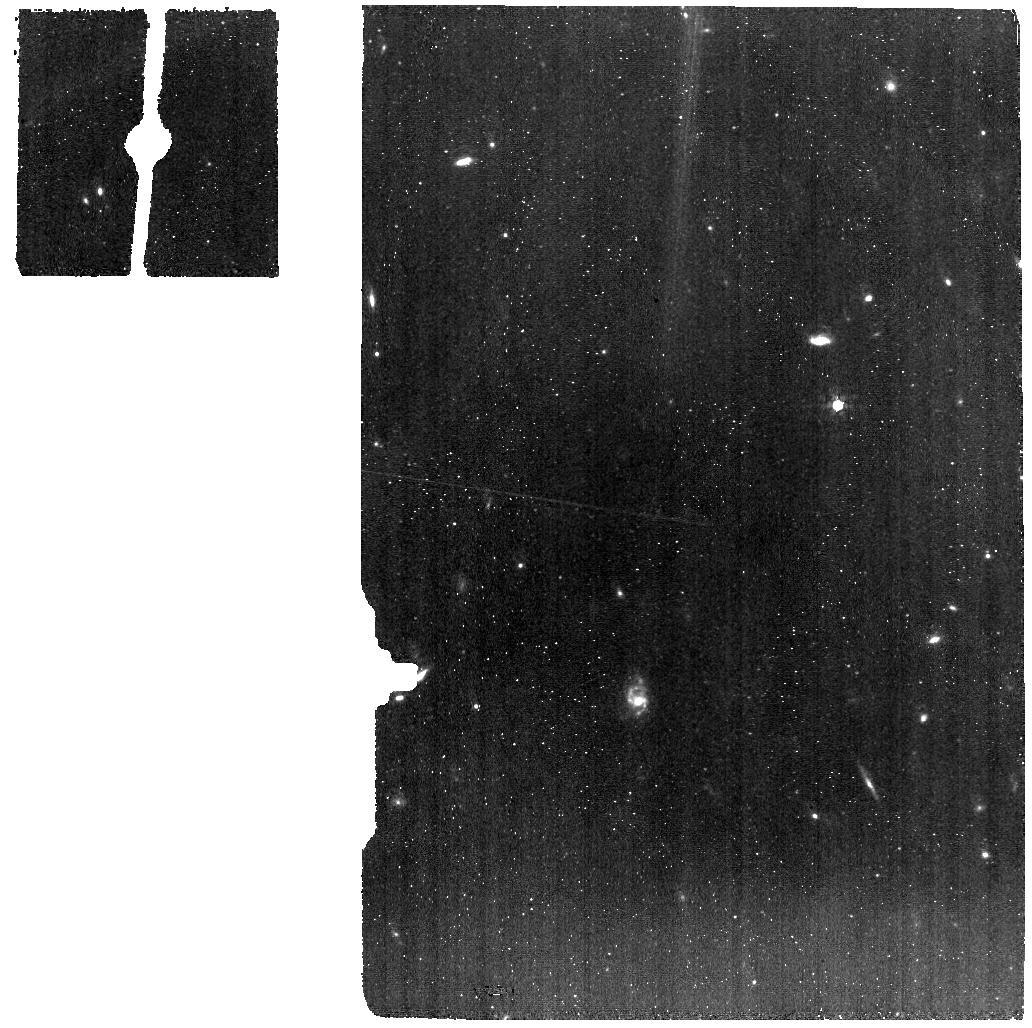
Target: IRAS-11119+3257-BG. Instrument: MIRI. Filter: F770W. Exposure: 22 min. Observation ID: jw03869-o022_t024_miri_f770w

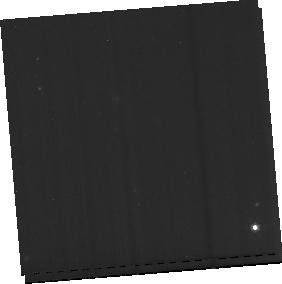
Target: IRAS-F20100-4156-BG. Instrument: MIRI. Filter: F770W. Exposure: 57 min. Observation ID: jw03869-o016_t018_miri_f770w-sub256

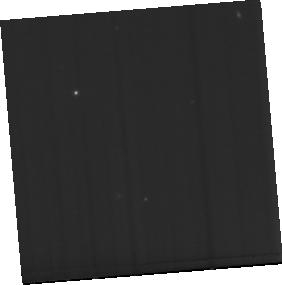
Target: IRAS-F20100-4156. Instrument: MIRI. Filter: F770W. Exposure: 1.9 h. Observation ID: jw03869-o015_t017_miri_f770w-sub256

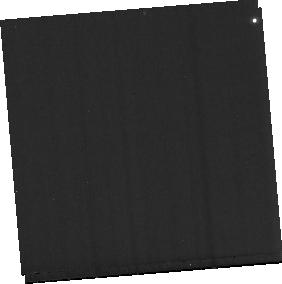
Target: IRAS-F23365+3604-BG. Instrument: MIRI. Filter: F770W. Exposure: 30 min. Observation ID: jw03869-o020_t022_miri_f770w-sub256

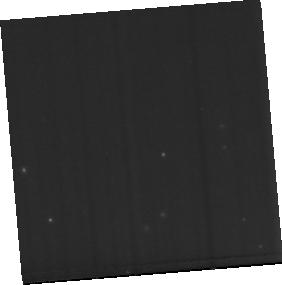
Target: IRAS-F14378-3651. Instrument: MIRI. Filter: F770W. Exposure: 1 h. Observation ID: jw03869-o013_t015_miri_f770w-sub256

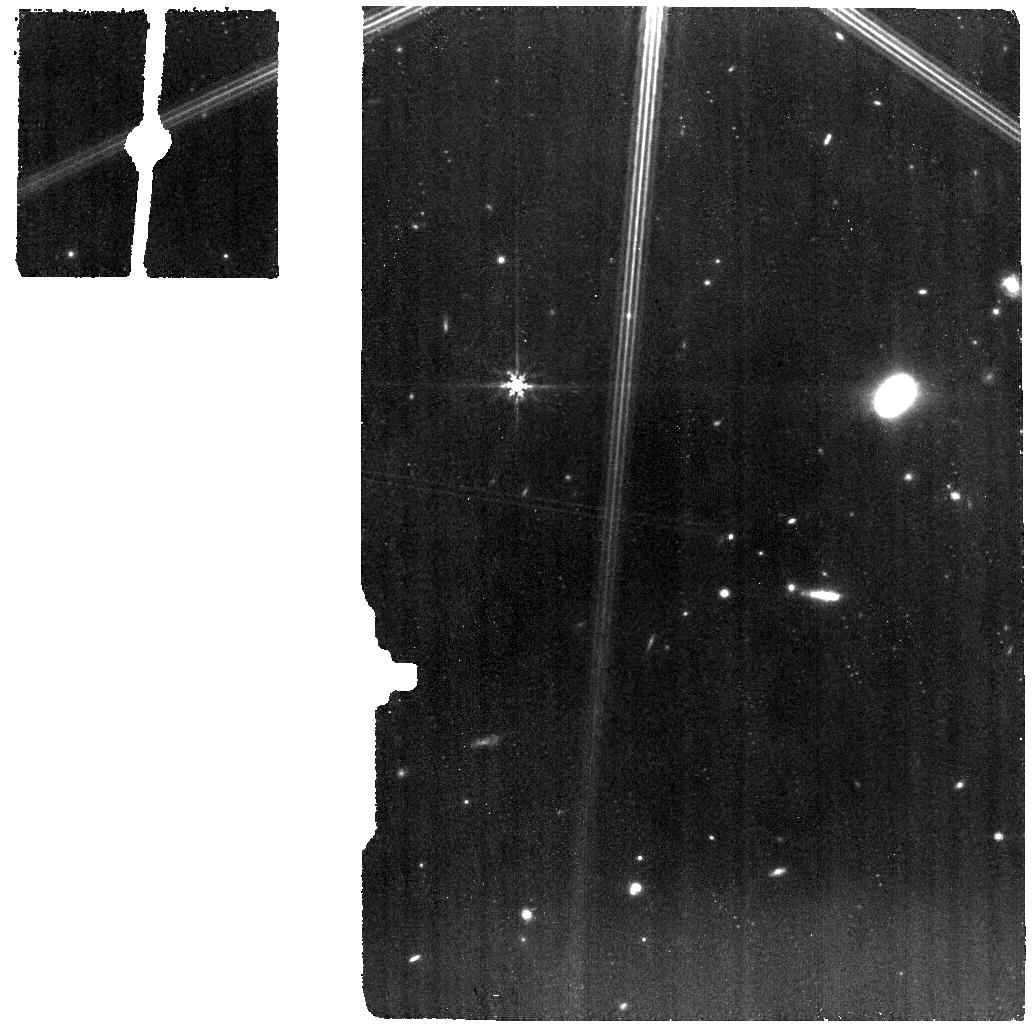
Target: IRAS-F08572+3915-BG. Instrument: MIRI. Filter: F770W. Exposure: 22 min. Observation ID: jw03869-o006_t007_miri_f770w

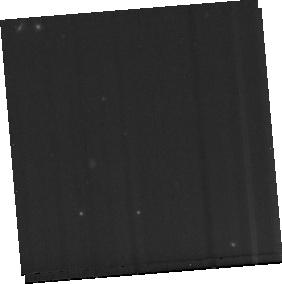
Target: IRAS-F03158+4227-BG. Instrument: MIRI. Filter: F770W. Exposure: 57 min. Observation ID: jw03869-o002_t002_miri_f770w-sub256

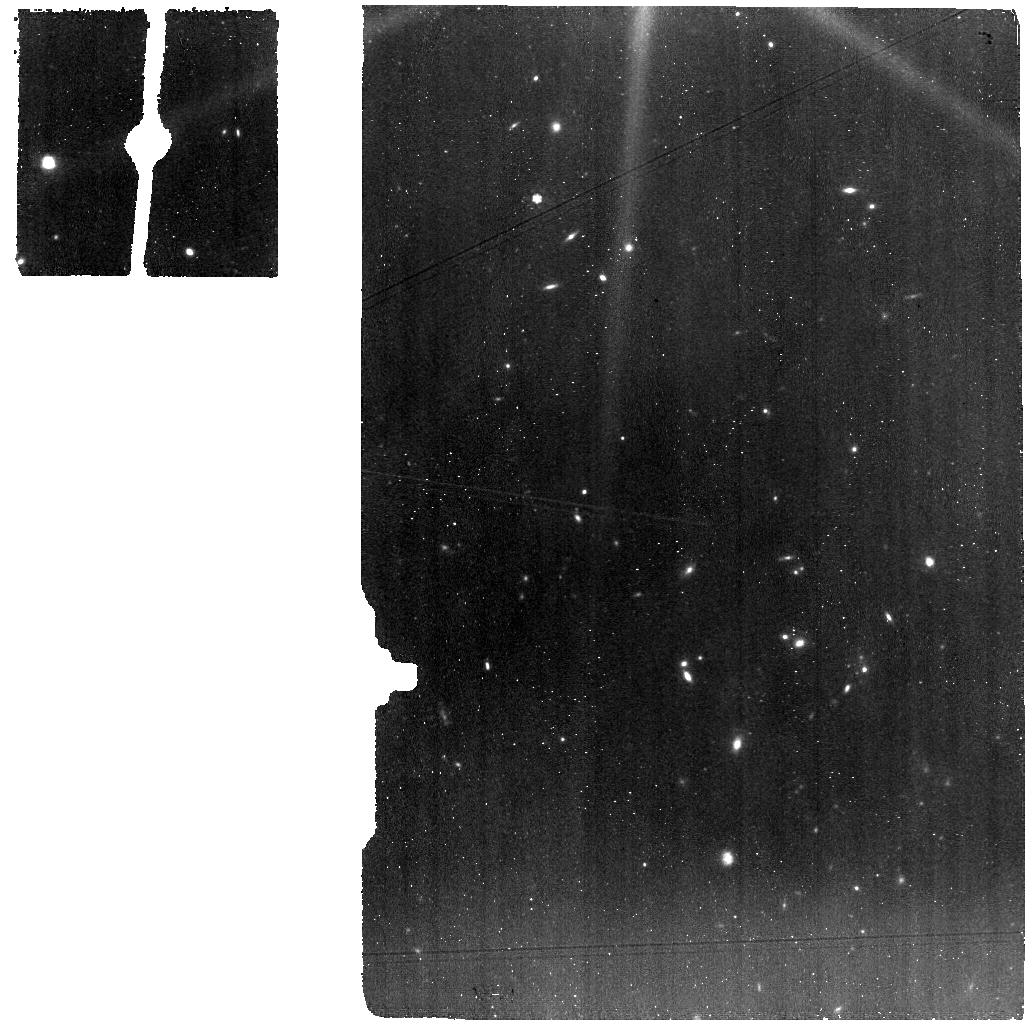
Target: IRAS-F10565+2448-BG. Instrument: MIRI. Filter: F770W. Exposure: 34 min. Observation ID: jw03869-o008_t009_miri_f770w

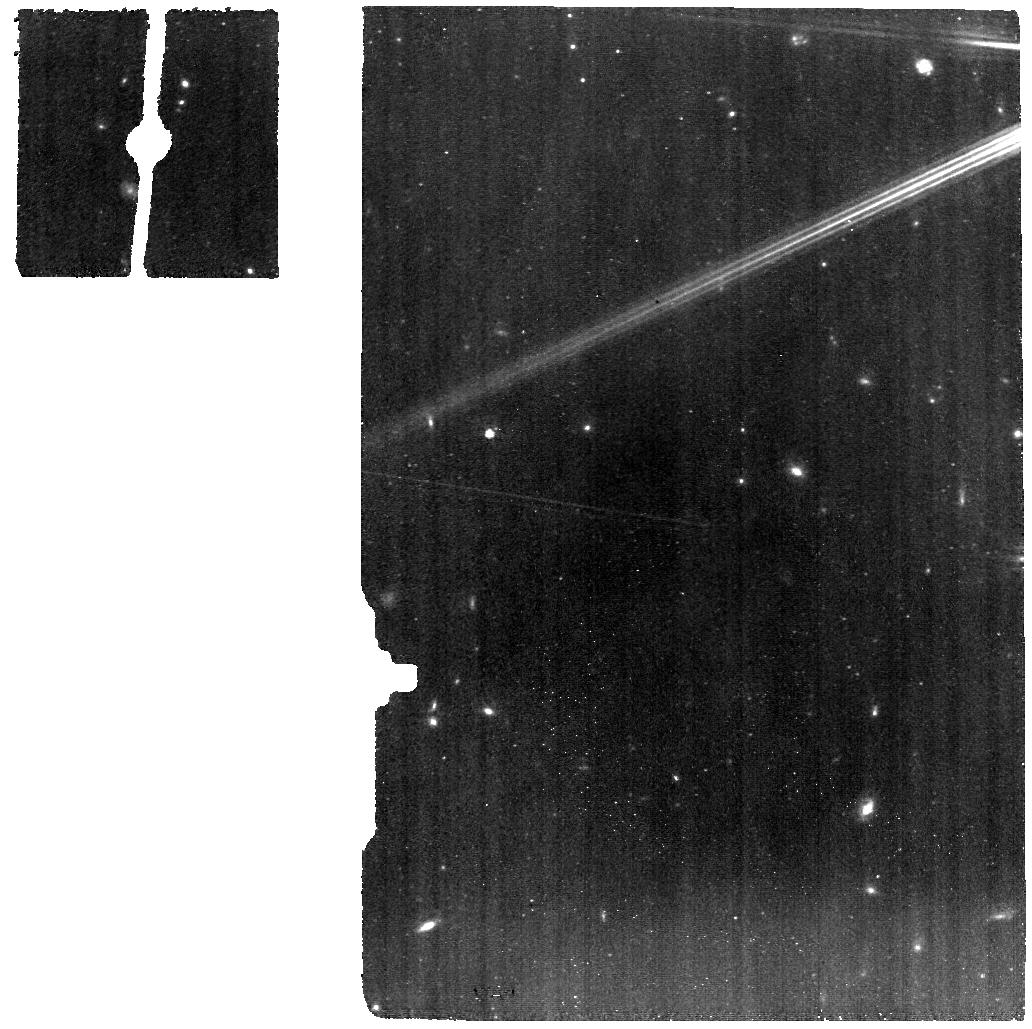
Target: IRAS-F08572+3915-NW. Instrument: MIRI. Filter: F770W. Exposure: 45 min. Observation ID: jw03869-o005_t005_miri_f770w

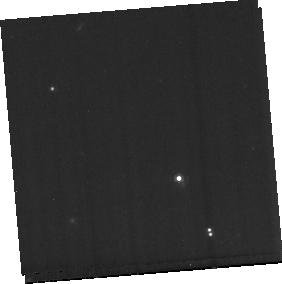
Target: IRAS-F14378-3651-BG. Instrument: MIRI. Filter: F770W. Exposure: 30 min. Observation ID: jw03869-o014_t016_miri_f770w-sub256

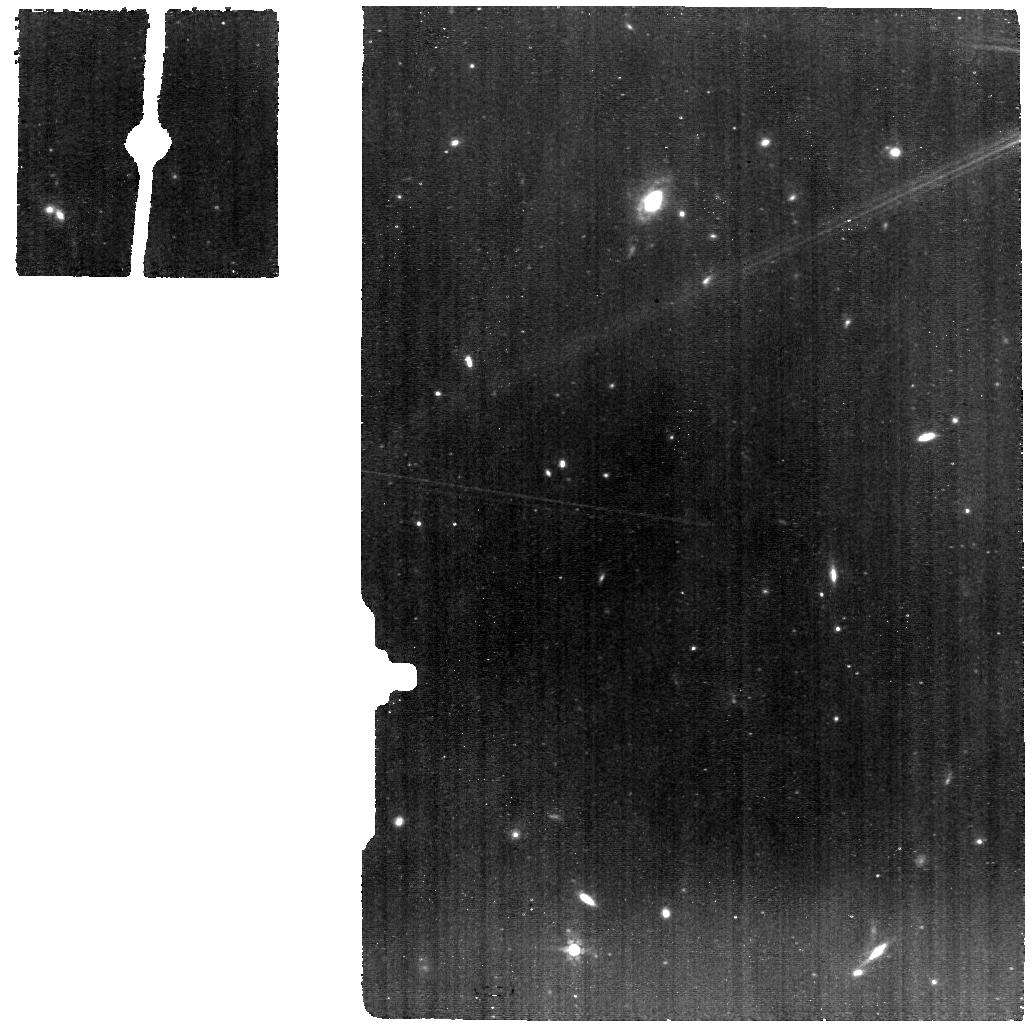
Target: IRAS-11119+3257. Instrument: MIRI. Filter: F770W. Exposure: 45 min. Observation ID: jw03869-o021_t023_miri_f770w

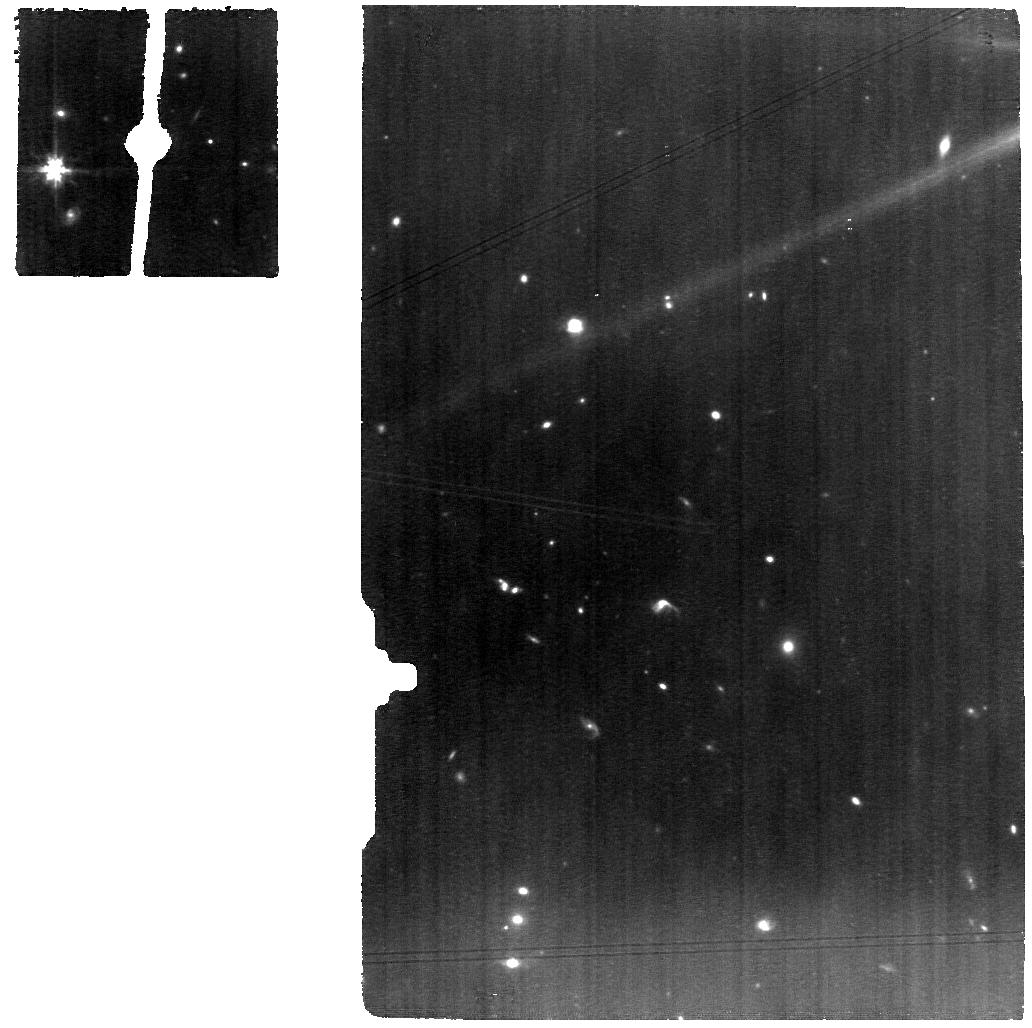
Target: IRAS-F10565+2448. Instrument: MIRI. Filter: F770W. Exposure: 1.1 h. Observation ID: jw03869-o007_t008_miri_f770w

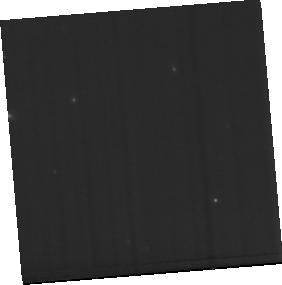
Target: IRAS-F23365+3604. Instrument: MIRI. Filter: F770W. Exposure: 1 h. Observation ID: jw03869-o019_t021_miri_f770w-sub256

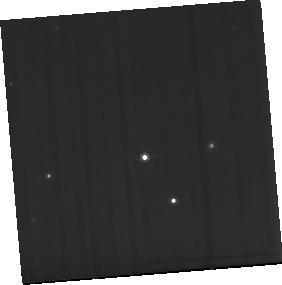
Target: IRAS-F03158+4227. Instrument: MIRI. Filter: F770W. Exposure: 1.9 h. Observation ID: jw03869-o001_t001_miri_f770w-sub256

Extreme Feedback in Action: Fast and Powerful Molecular Outflows in the Local Universe (PI: Veilleux, Sylvain)

Fast and powerful outflows may quench coeval star formation in galaxies, impact galaxy morphology and the circumgalactic medium, and regulate supermassive black hole (SMBH) accretion. The likely culprits, fast-accreting quasars, are common at the epoch of peak SMBH accretion but rare locally, making it hard to catch and study this phenomenon in action, even with JWST. Fortunately, there are notable exceptions: local ultraluminous infrared galaxies (ULIRGs). Clear unambiguous signatures of outflows have been detected in these objects on all scales, ranging from X-ray/UV winds on sub-pc scales to galaxy-wide cold-molecular, cool-atomic, and warm-ionized outflows which extend to 10+ kpc. The energetics of these outflows scale with quasar power but current data are still missing the critically important coronal-ionized and warm-molecular gas phases to determine if the quasars in these systems actually affects the host evolution. The planned MIRI/MRS observations of a representative set of 13 local ULIRGs with the most robust outflow energetics to date will be analyzed with the JWST-optimized PSF decomposition software package q3dfit to (1) get an accurate and complete census of the outflow energetics, (2) constrain the dominant mechanisms that launch these outflows and their duty cycles, and (3) characterize the impact of the quasar outflow and intense radiation field on the physical state of the host ISM, coeval star formation activity, and circumgalactic medium. These exquisite data will serve as local templates to help interpret the coarser data from on-going JWST studies of distant obscured quasars. The proprietary period is shortened given the legacy value of the data.